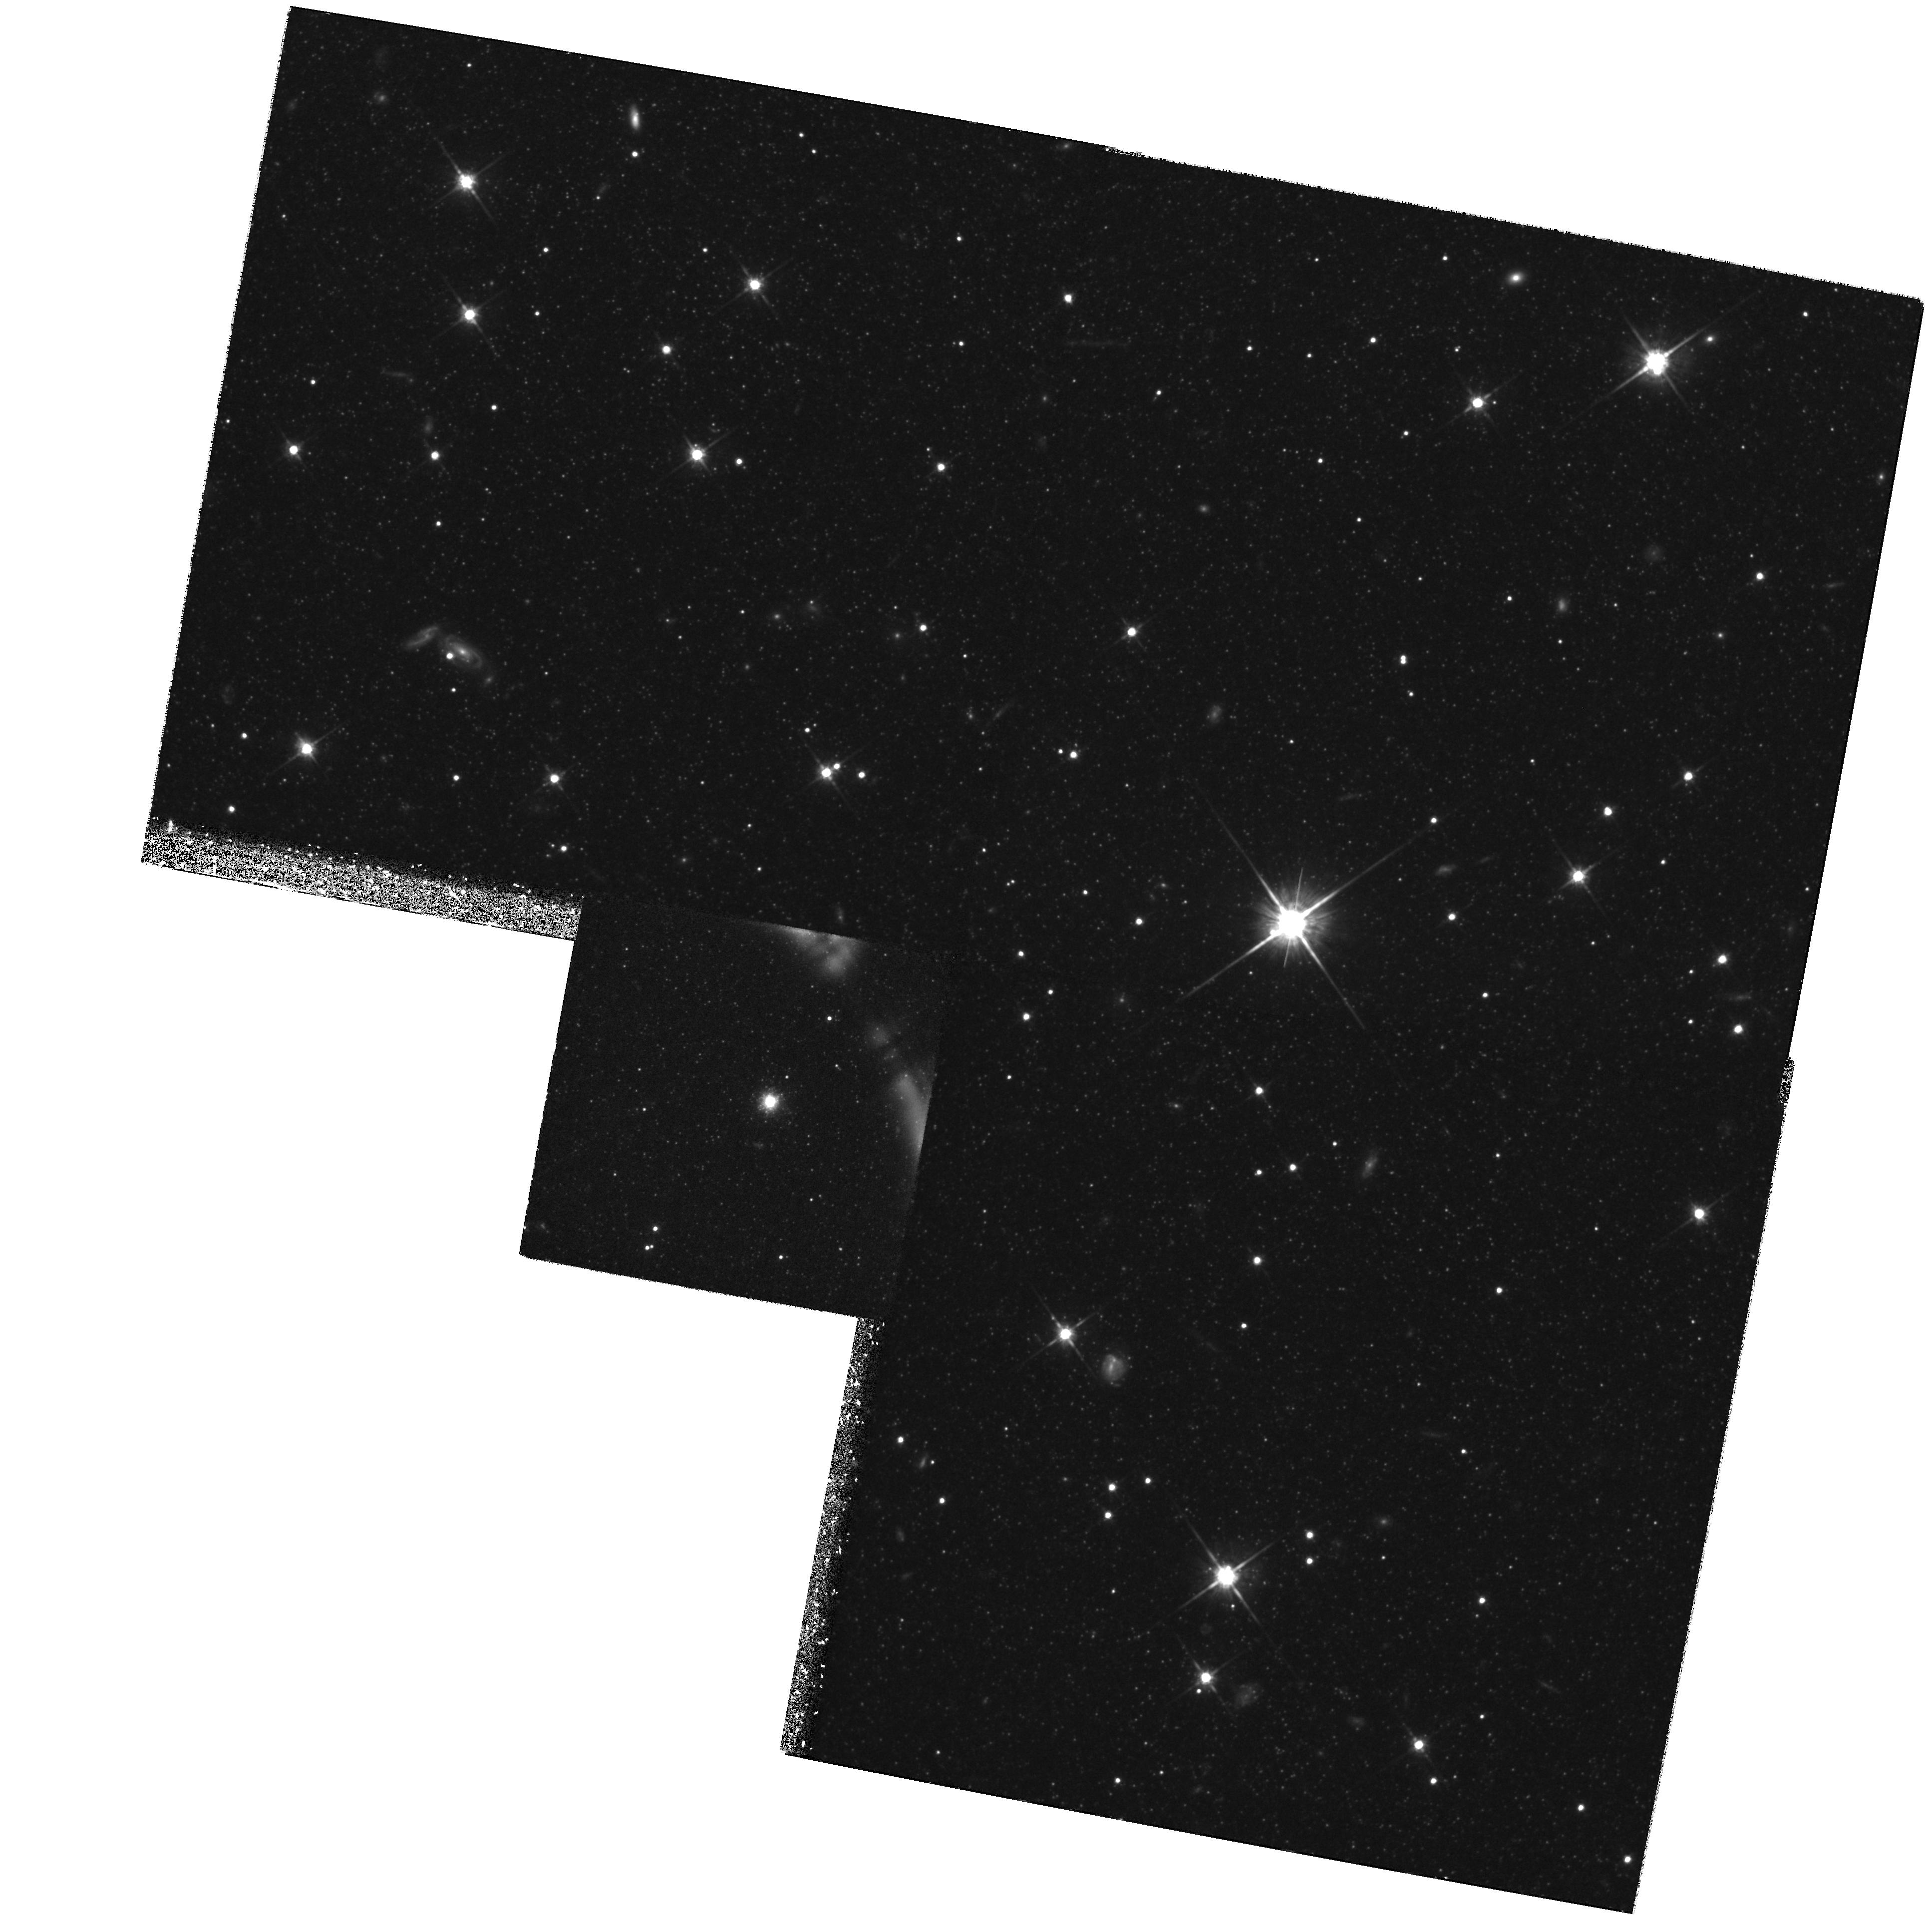
Target: NGC5128-C44. Instrument: WFPC2/PC. Filter: F814W. Exposure: 3.7 h. Observation ID: hst_5905_02_wfpc2_pc_f814w_u3zs02

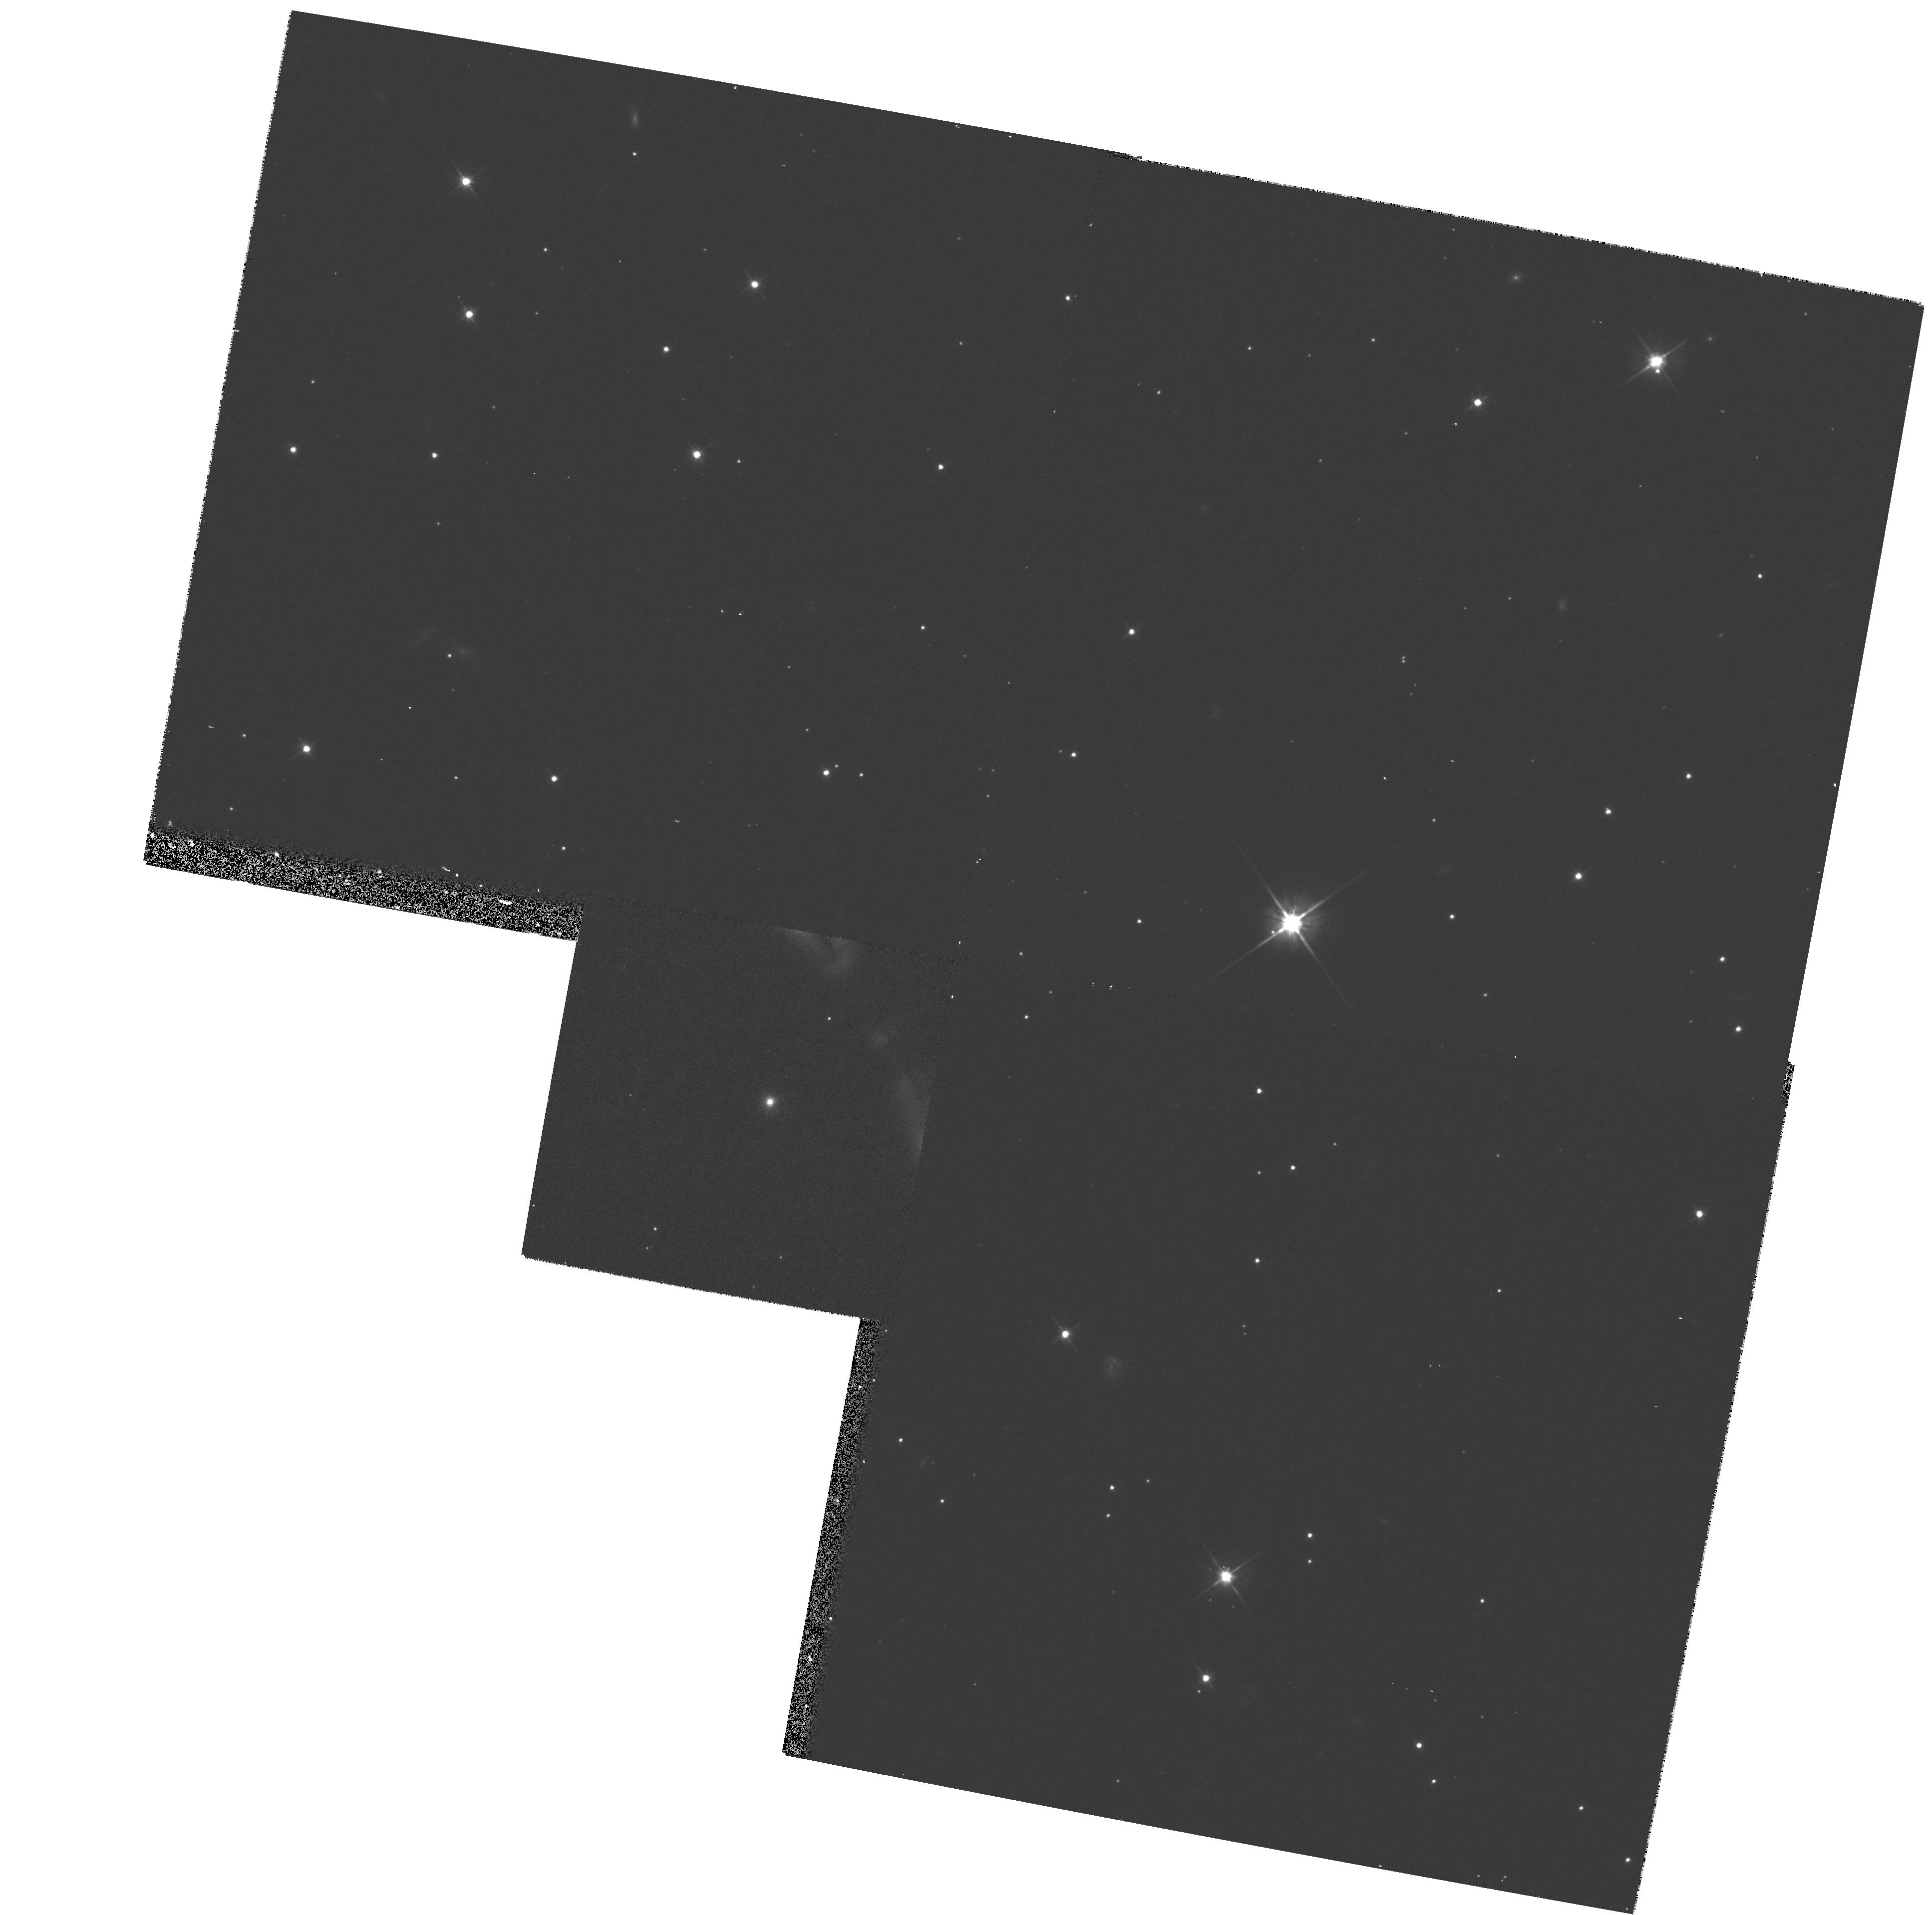
Target: NGC5128-C44. Instrument: WFPC2/PC. Filter: F606W. Exposure: 7 min. Observation ID: hst_5905_02_wfpc2_pc_f606w_u3zs02

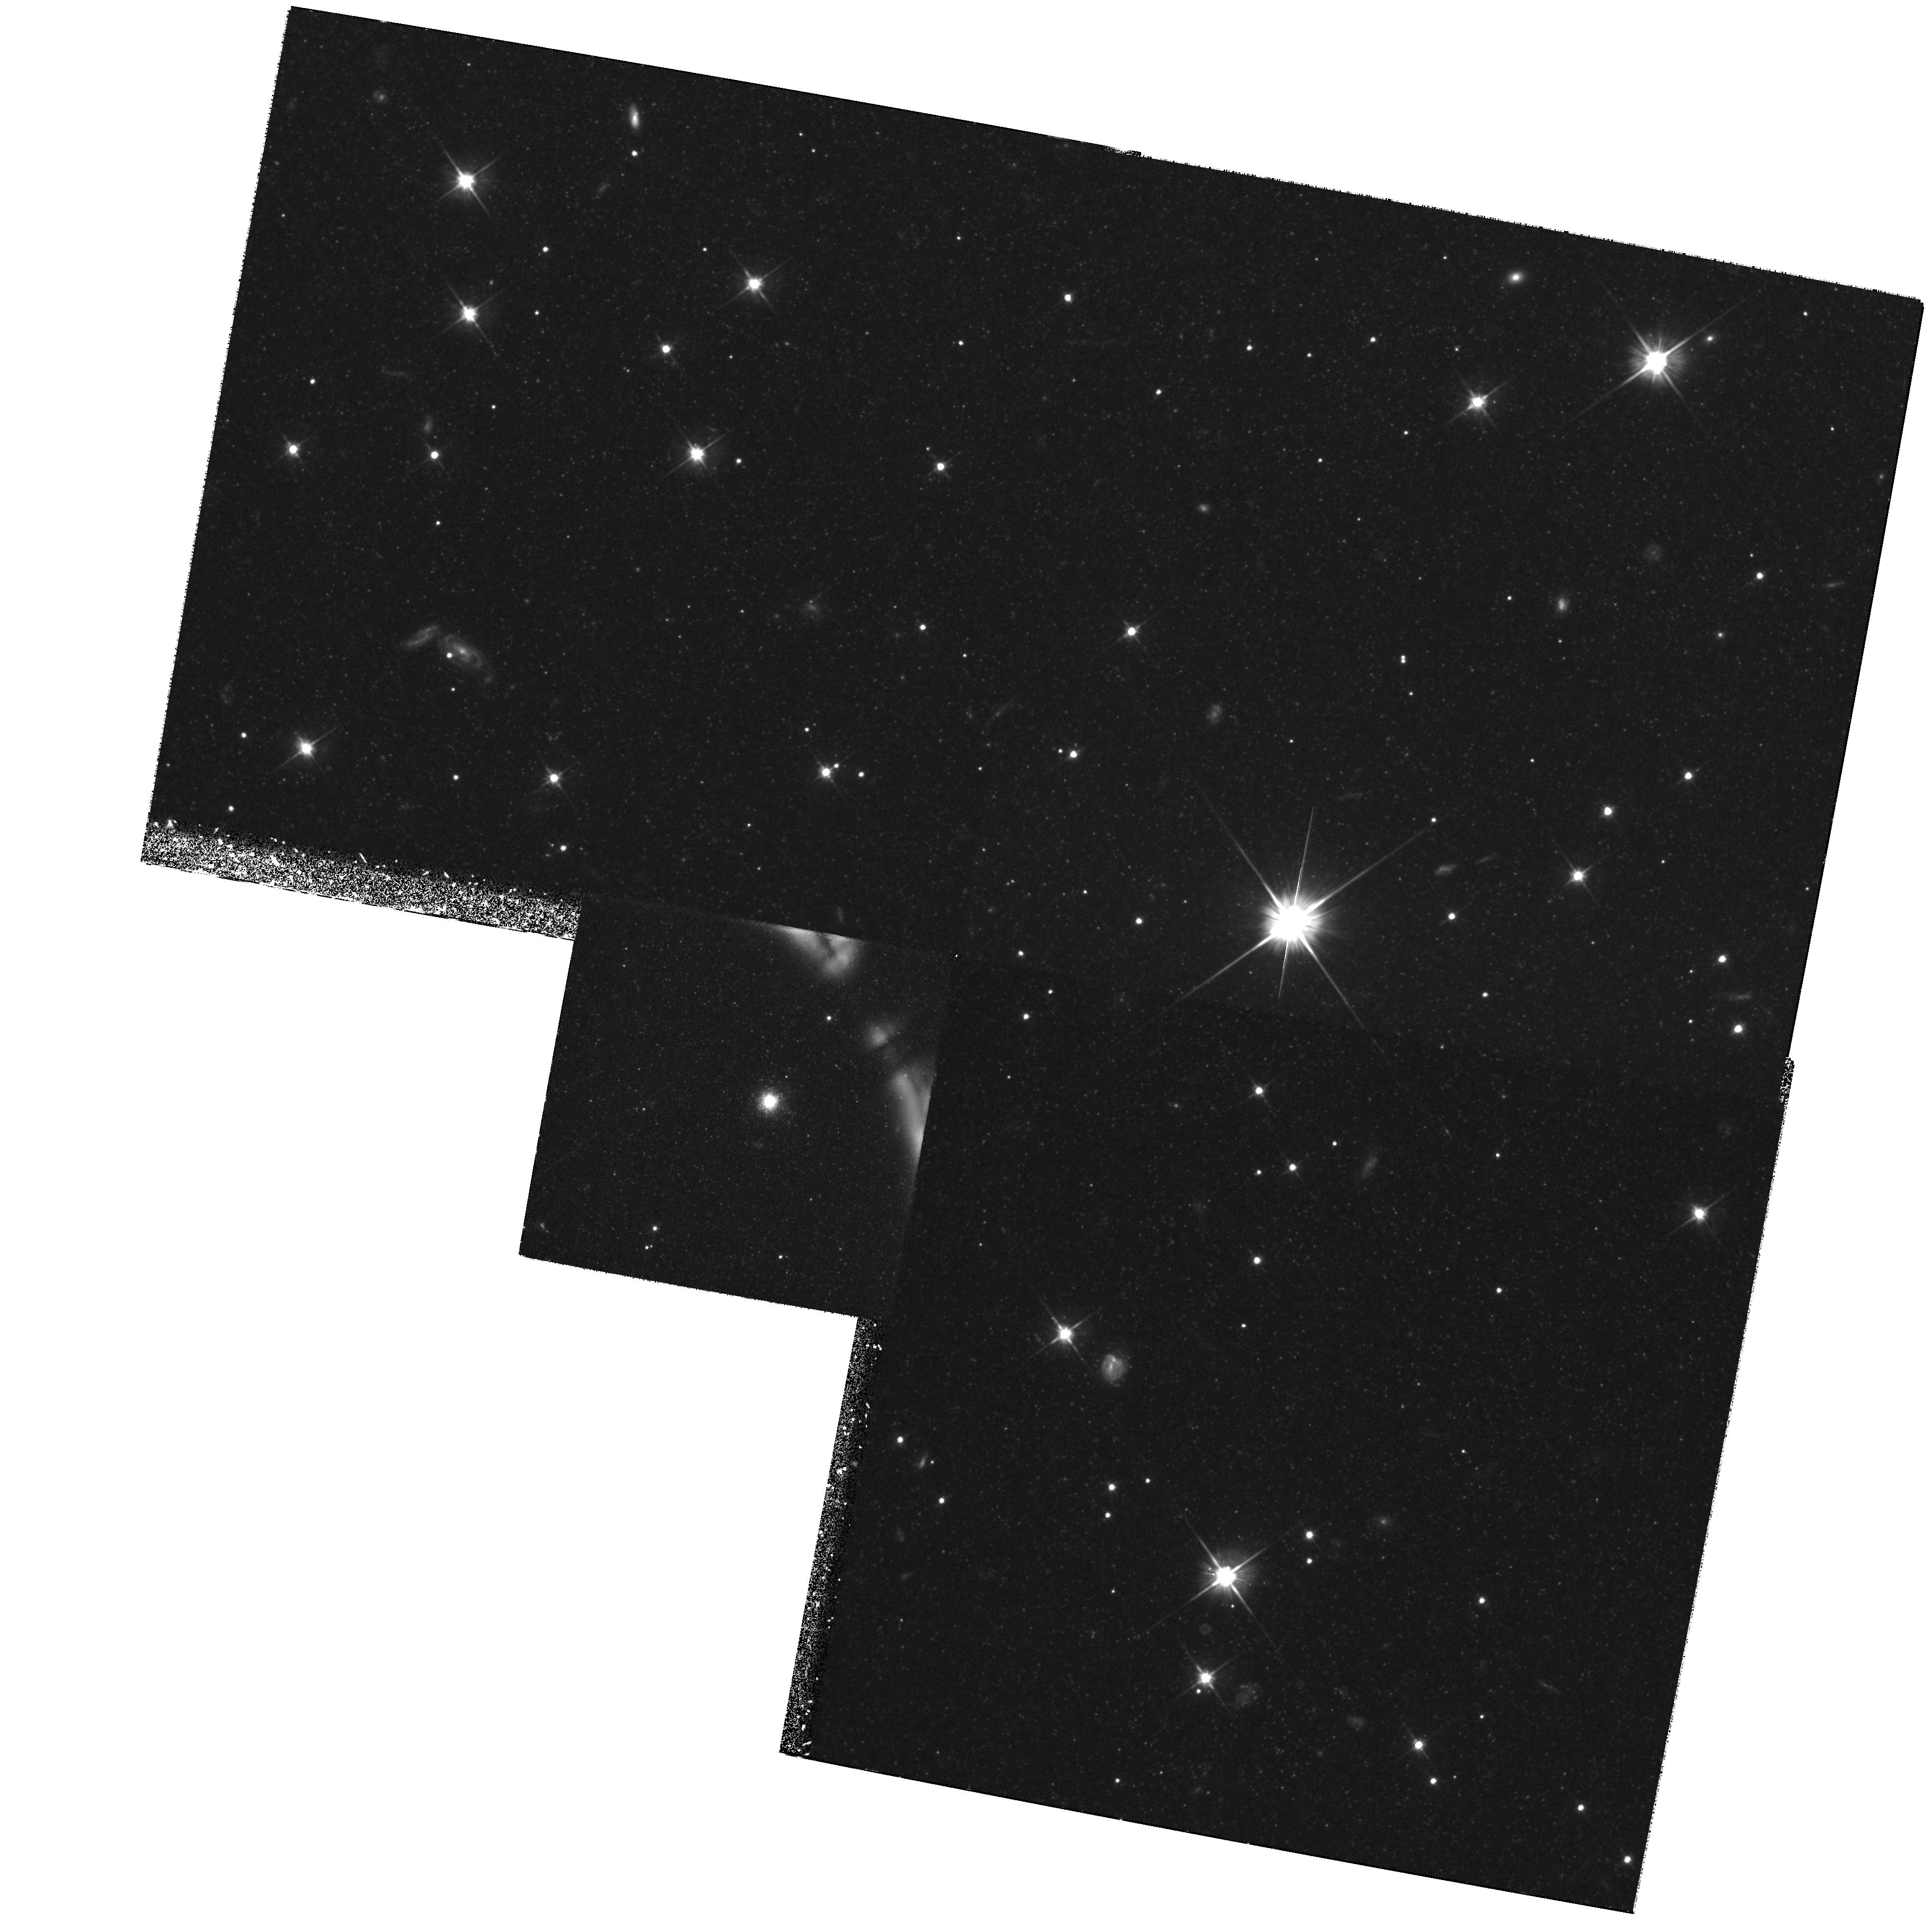
Target: NGC5128-C44. Instrument: WFPC2/PC. Filter: F606W. Exposure: 3.6 h. Observation ID: hst_5905_01_wfpc2_pc_f606w_u3zs01

The Stellar Halo Metallicity Distribution of the Giant Elliptical NGC 5128 (PI: Harris, Gretchen L. H.)

We intend to measure the metallicity distribution function of the stellar halo of the nearby (d=3.5 Mpc) giant E0 galaxy NGC 5128 by direct color-magnitude photometry of its old red-giant stars. These data will allow us to determine accurately for the first time the mean metallicity and metallicity range of the oldest and most metal-poor field stars in a large elliptical galaxy, and thus constrain the level of enrichment which occurred during the earliest star formation. For the first time, we will then be able to compare the chemical enrichment history of giant E galaxies with galaxies of other types in the Local Group (spirals, dwarf ellipticals, and irregulars).